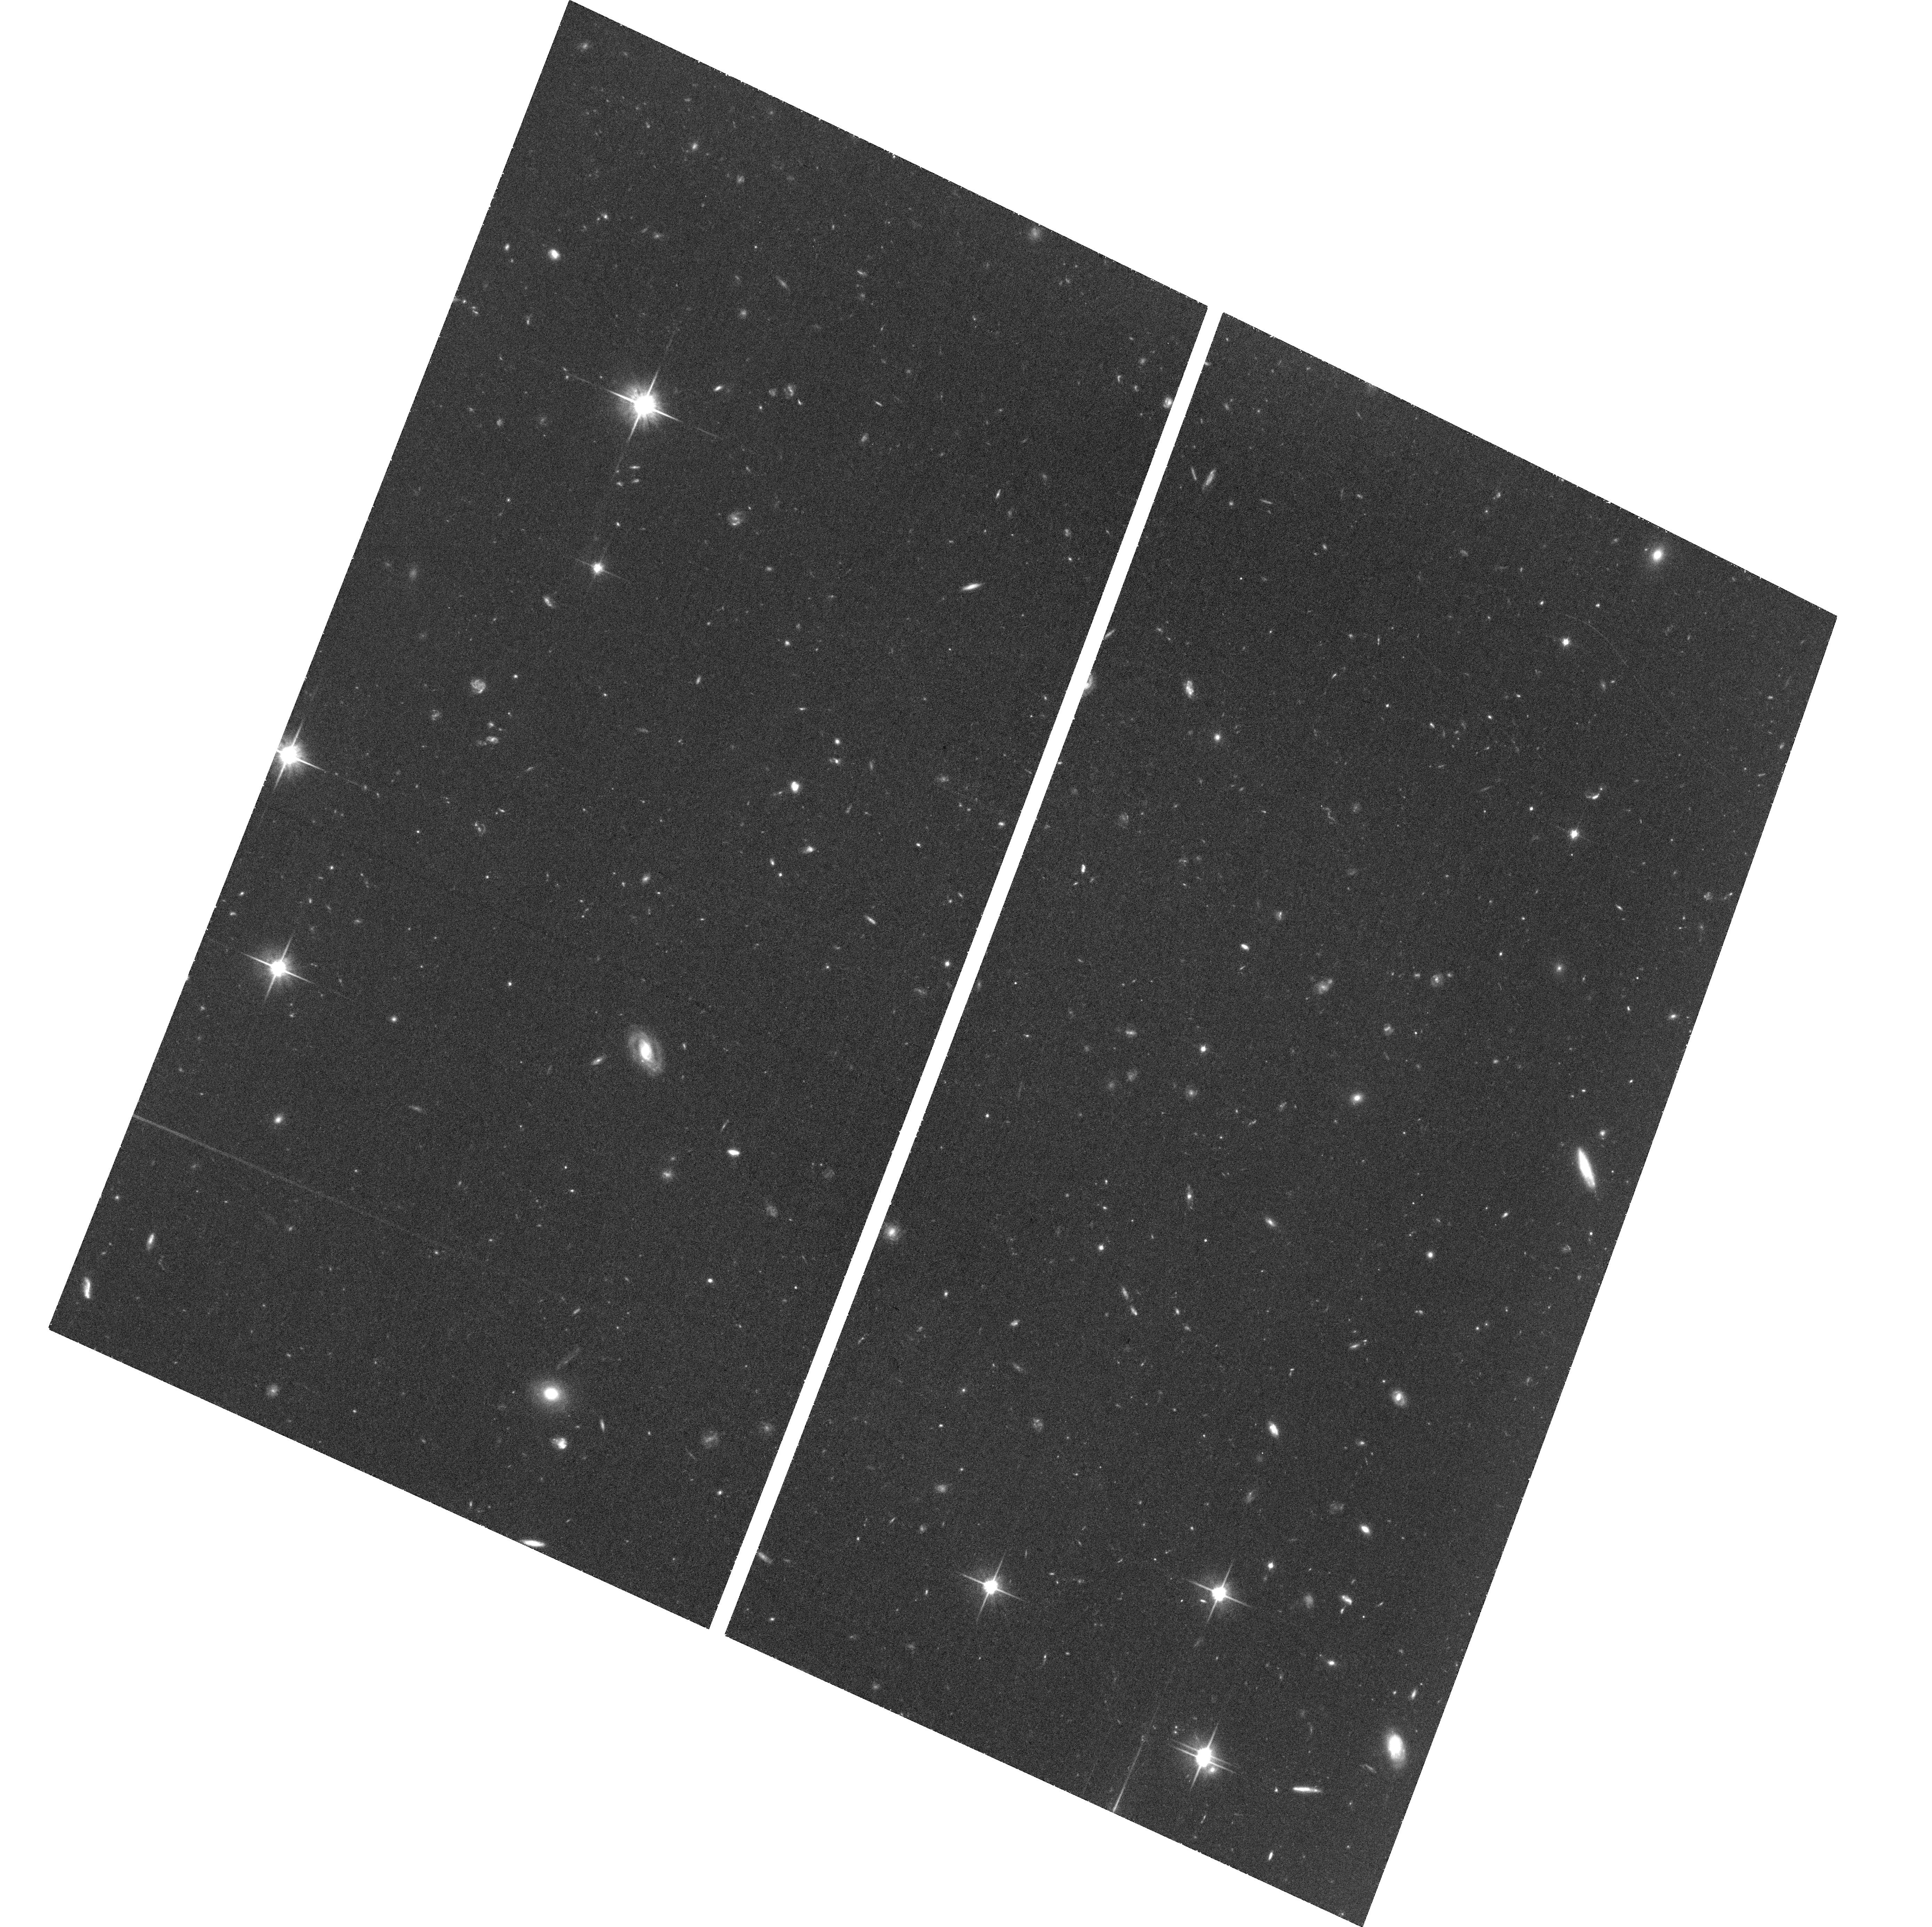
Target: BORG-0116+1425-747
Instrument: ACS/WFC
Filter: F814W
Exposure: 1.4 h
Observation ID: hst_14652_05_acs_wfc_f814w_jd8d05

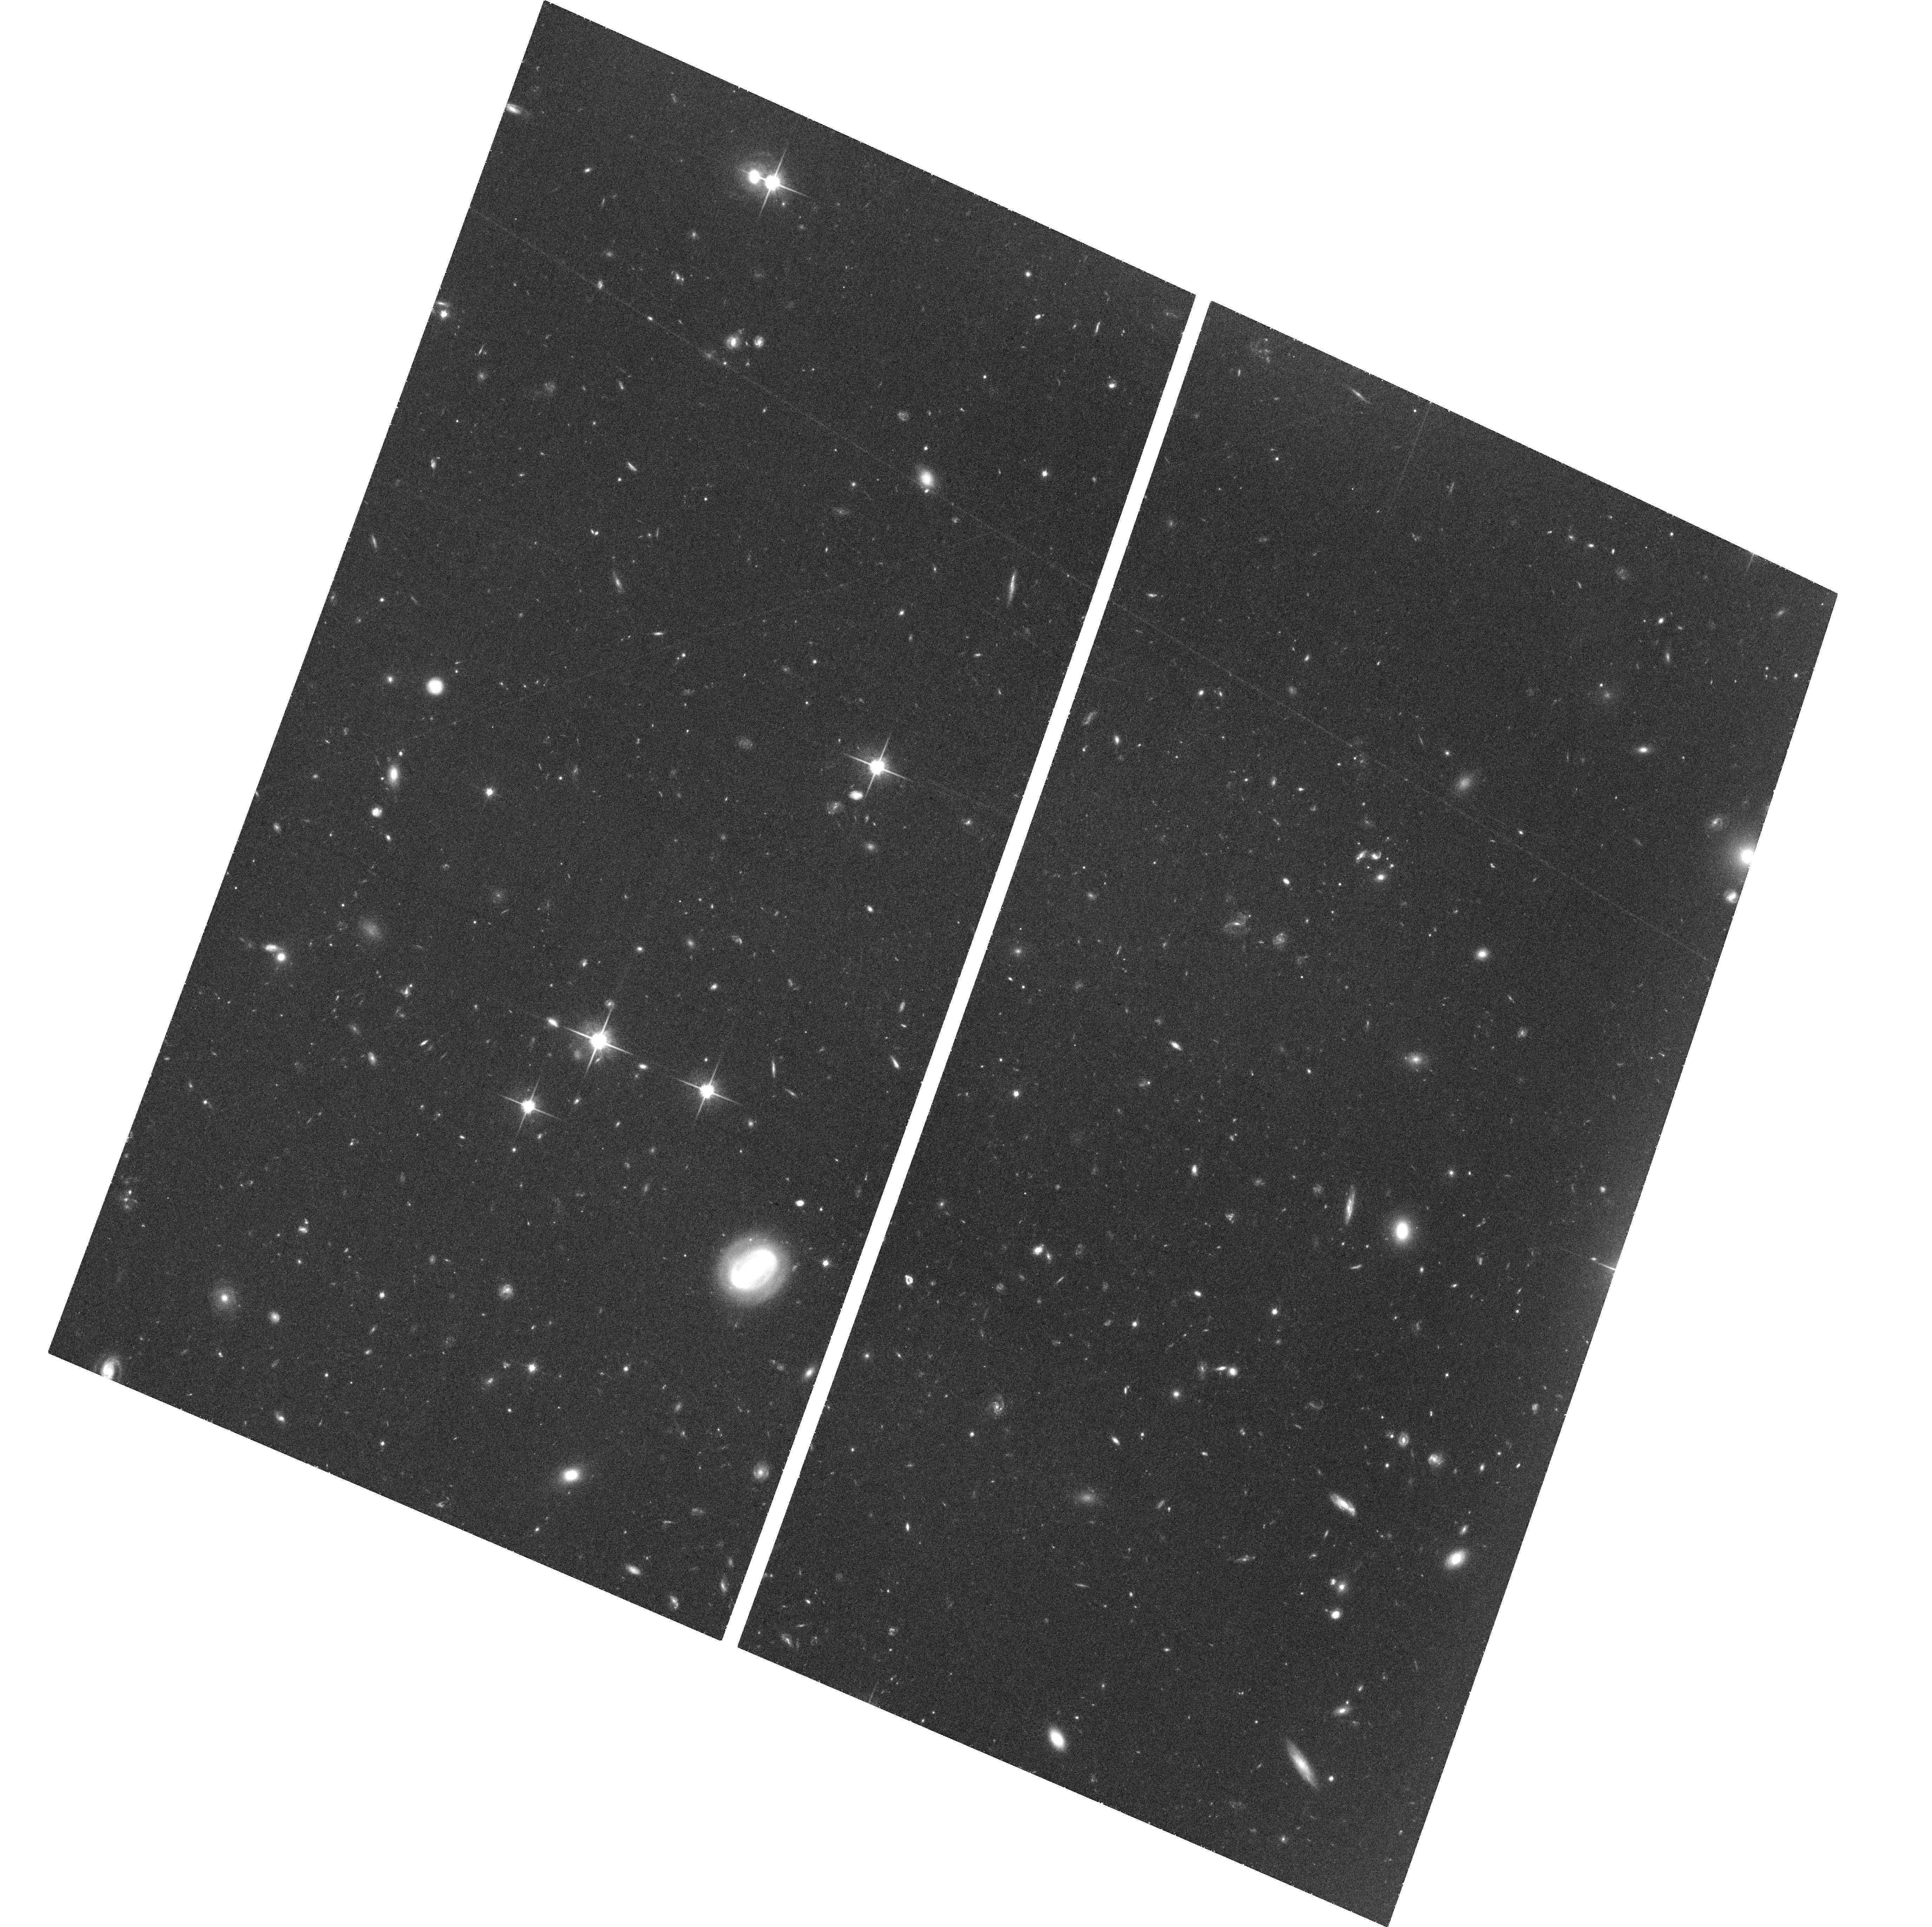
Target: BORG-2229-0945-548
Instrument: ACS/WFC
Filter: F814W
Exposure: 1.4 h
Observation ID: hst_14652_06_acs_wfc_f814w_jd8d06

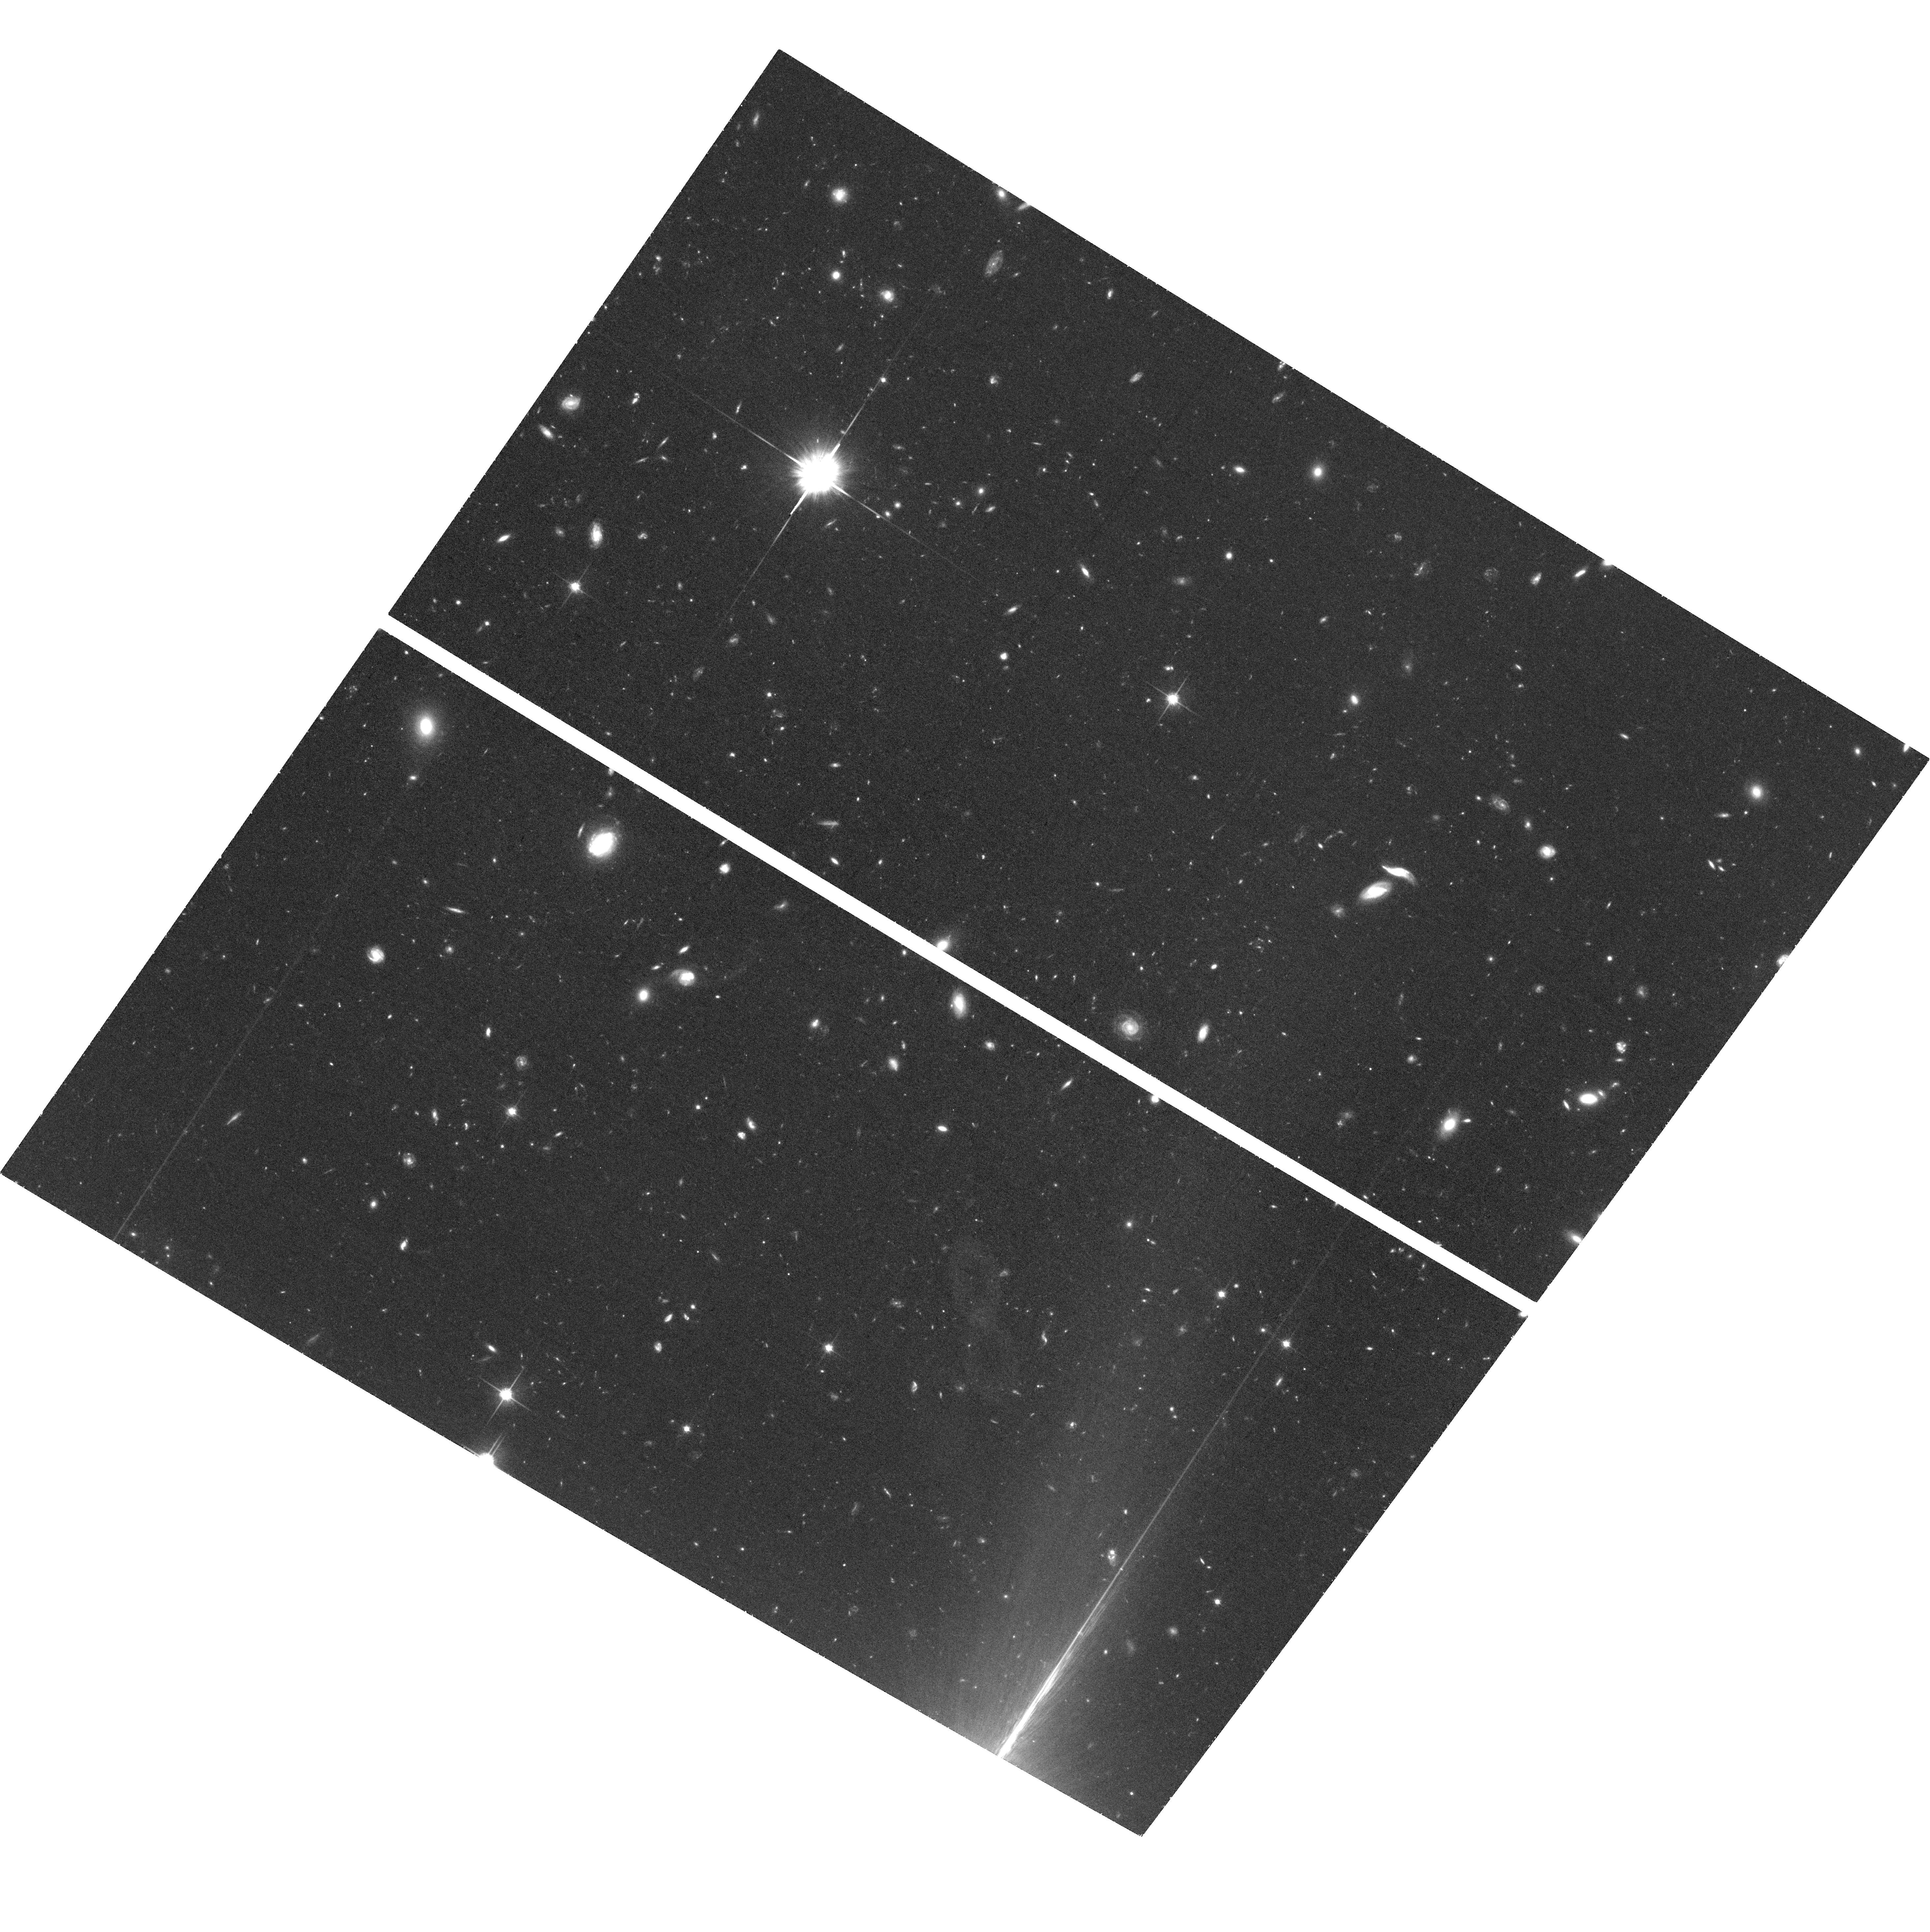
Target: BORG-1152+3402-912
Instrument: ACS/WFC
Filter: F814W
Exposure: 1.5 h
Observation ID: hst_14652_07_acs_wfc_f814w_jd8d07

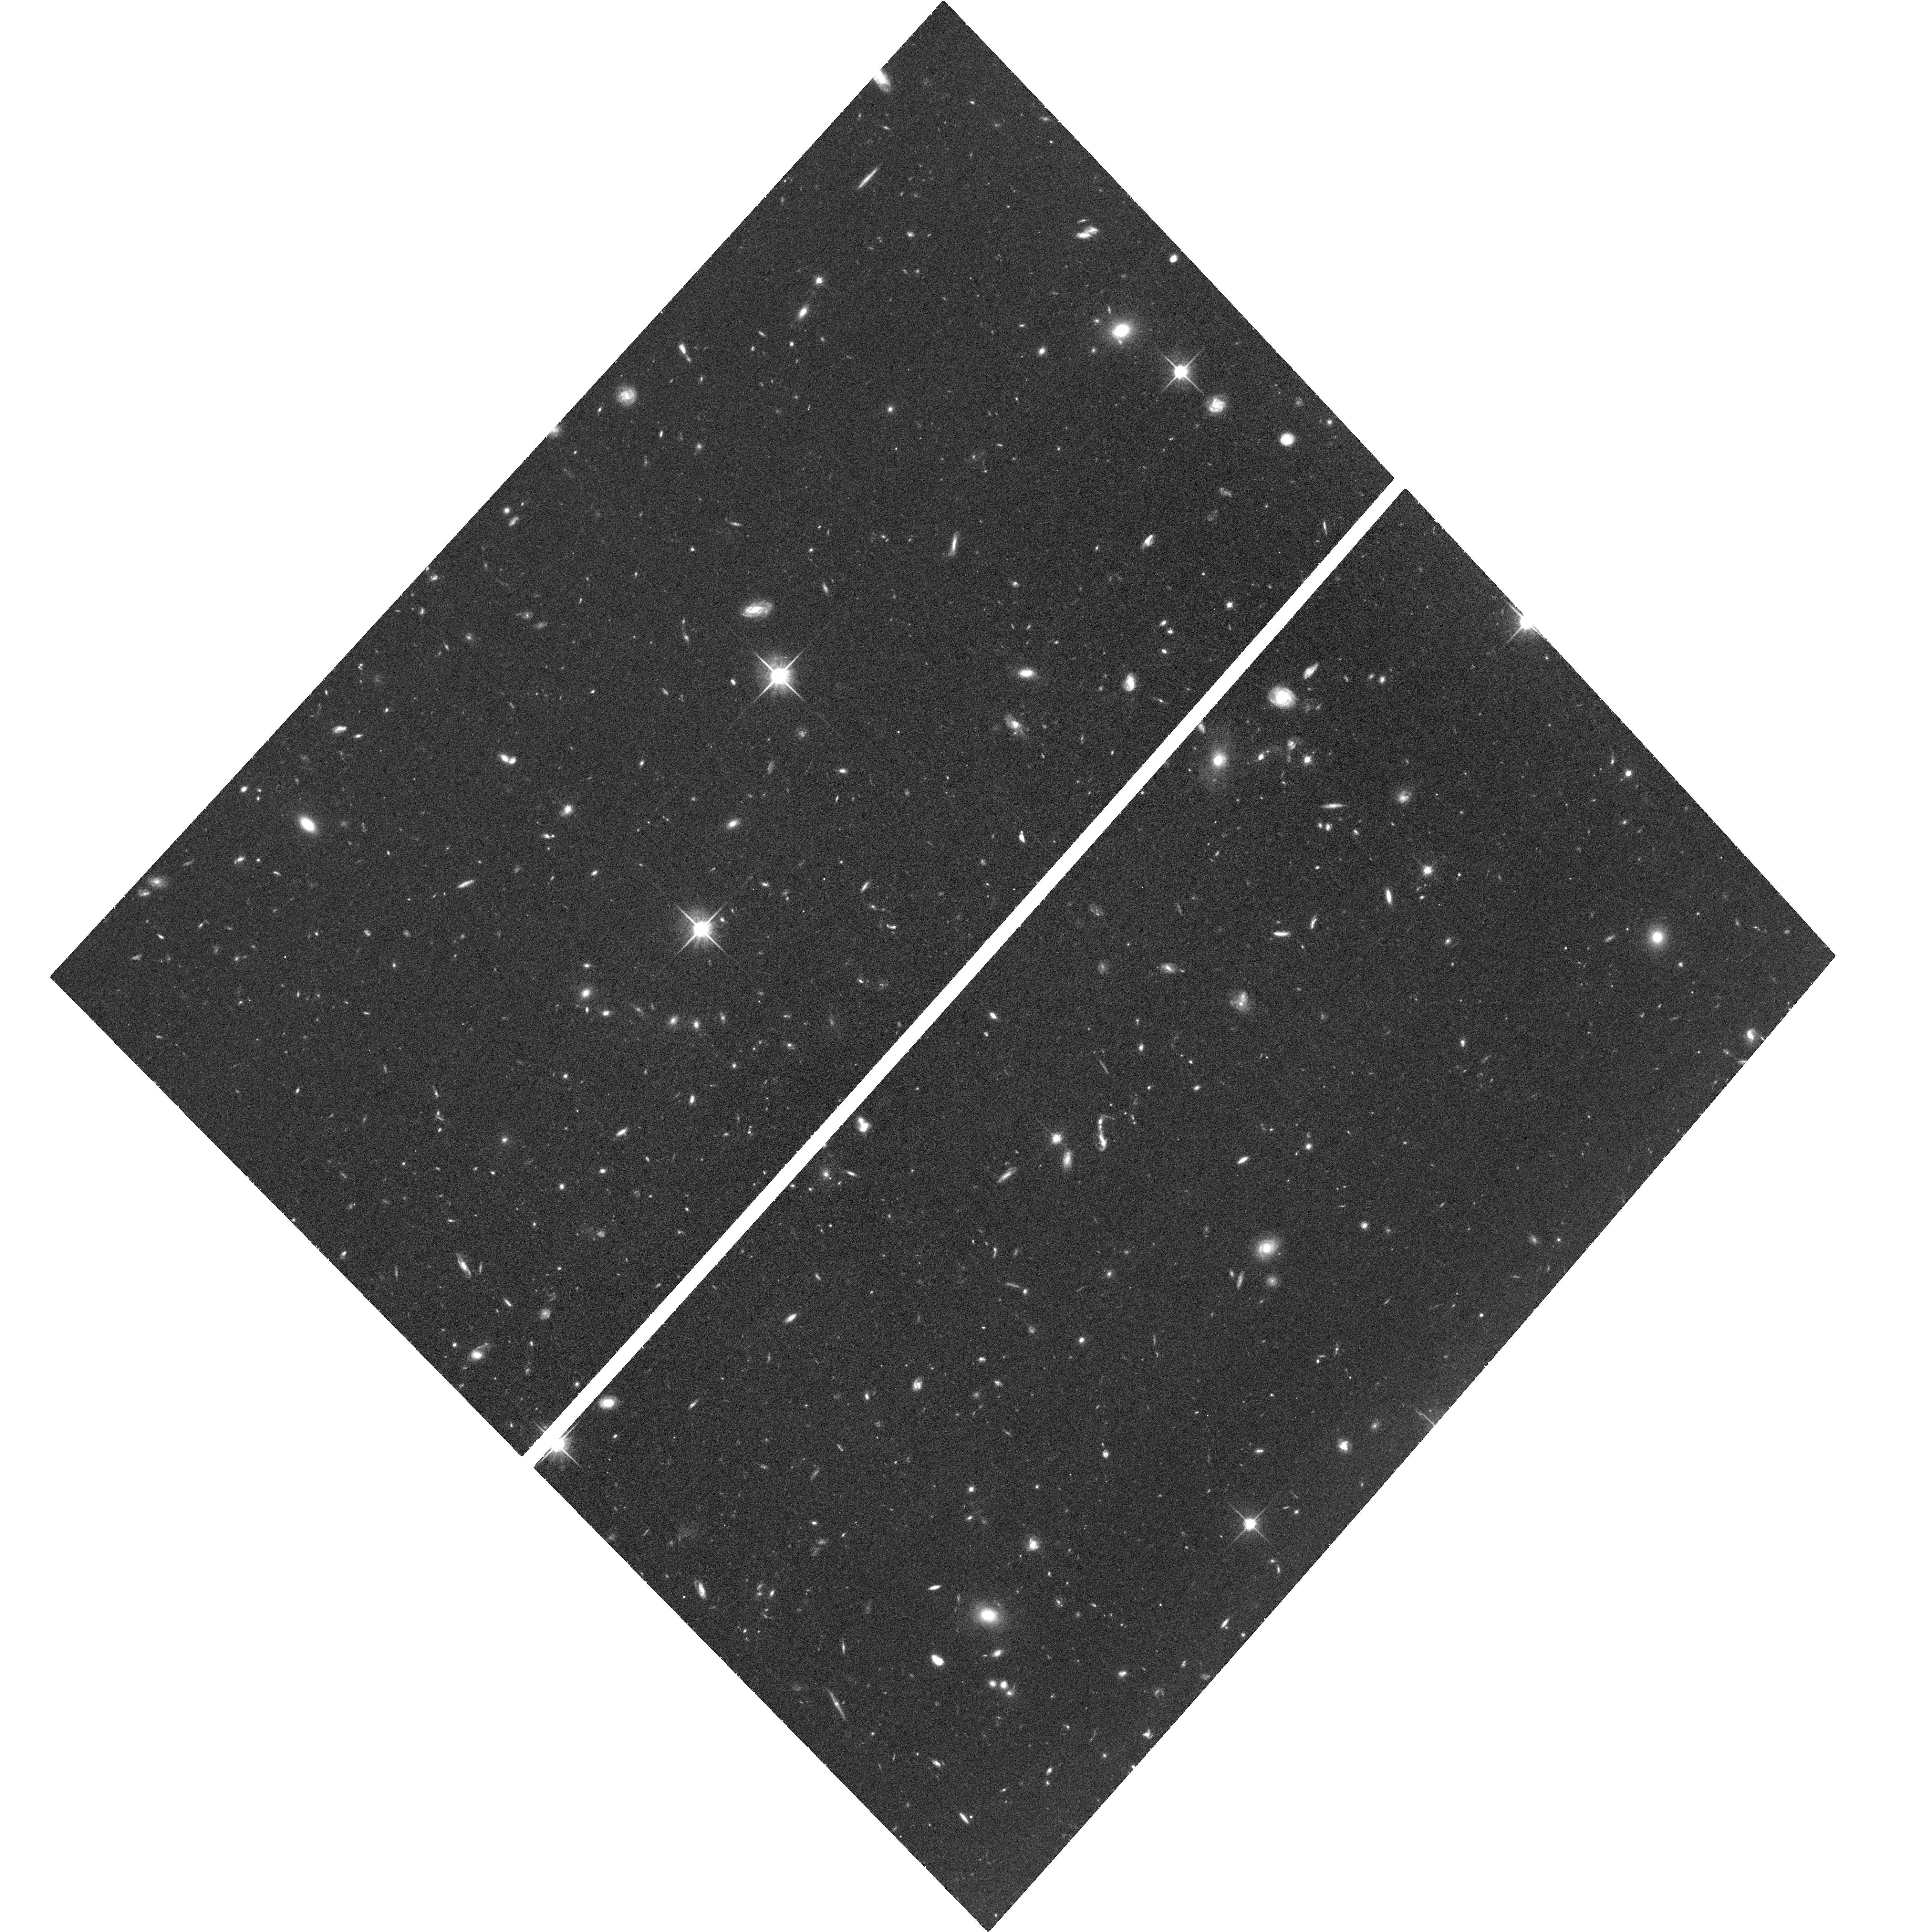
Target: SUPER-8-1
Instrument: ACS/WFC
Filter: F814W
Exposure: 1.5 h
Observation ID: hst_14652_01_acs_wfc_f814w_jd8d01

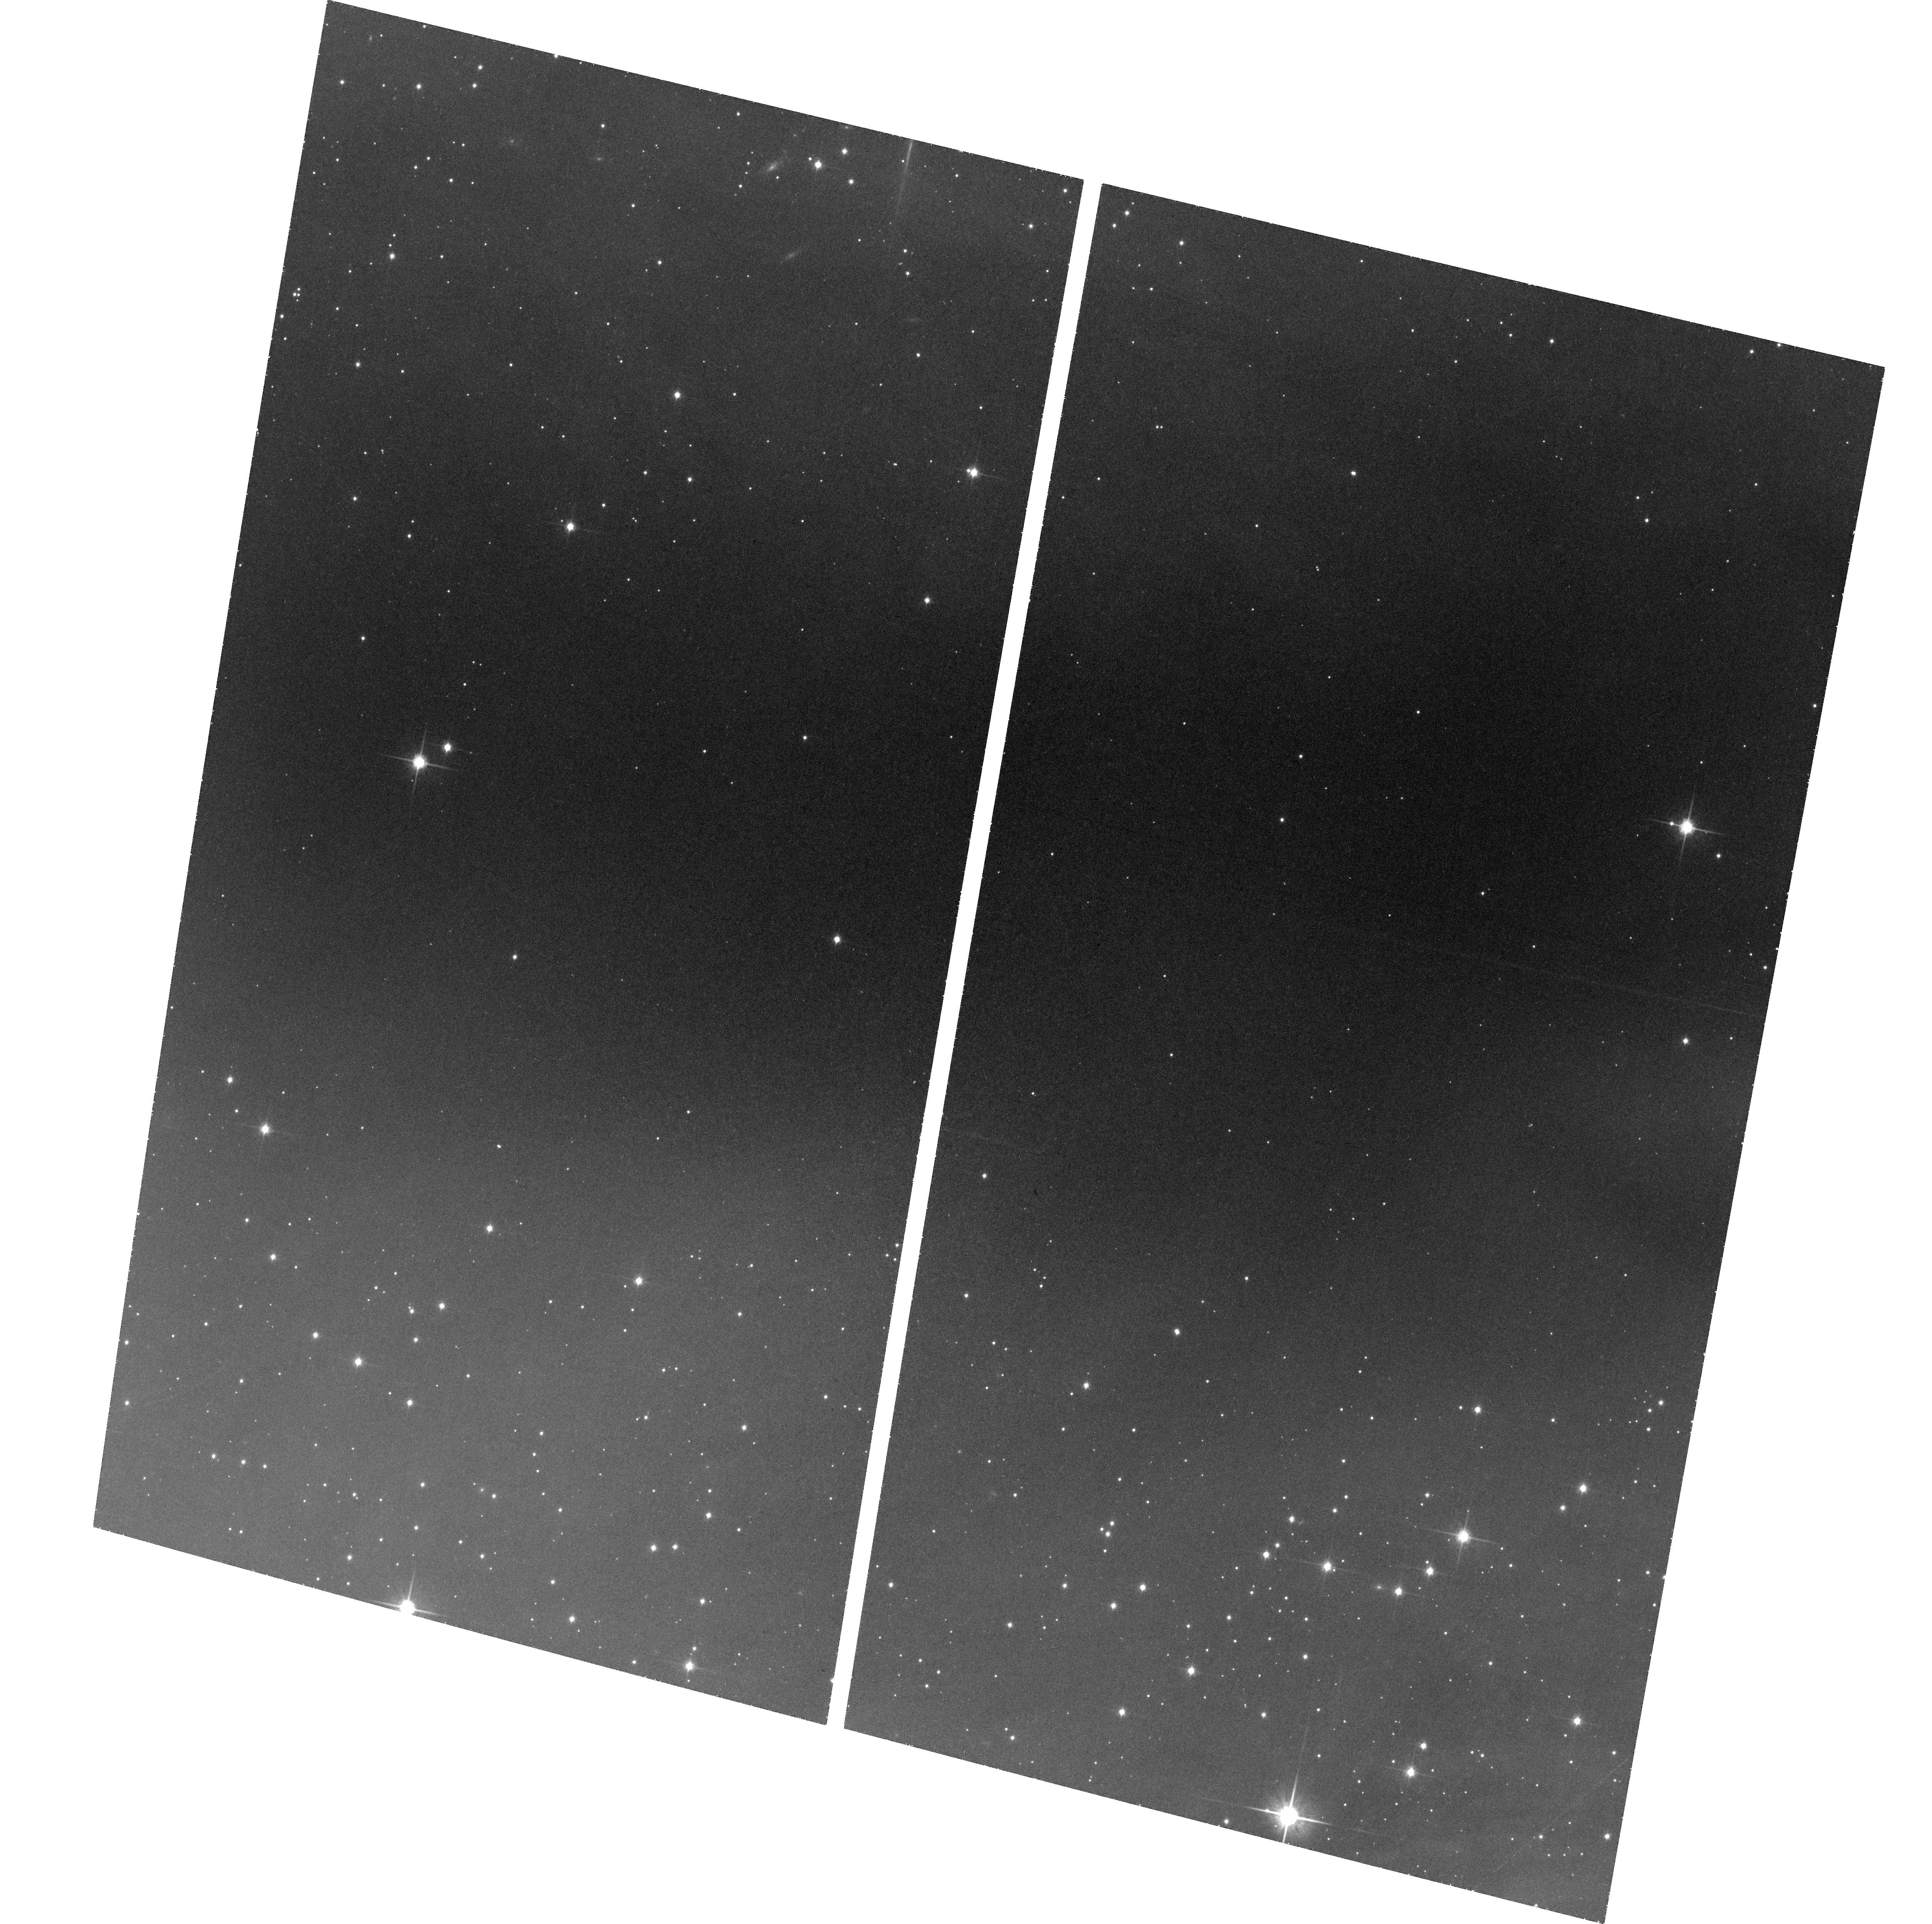
Target: SUPER-8-3
Instrument: ACS/WFC
Filter: F814W
Exposure: 1.5 h
Observation ID: hst_14652_03_acs_wfc_f814w_jd8d03

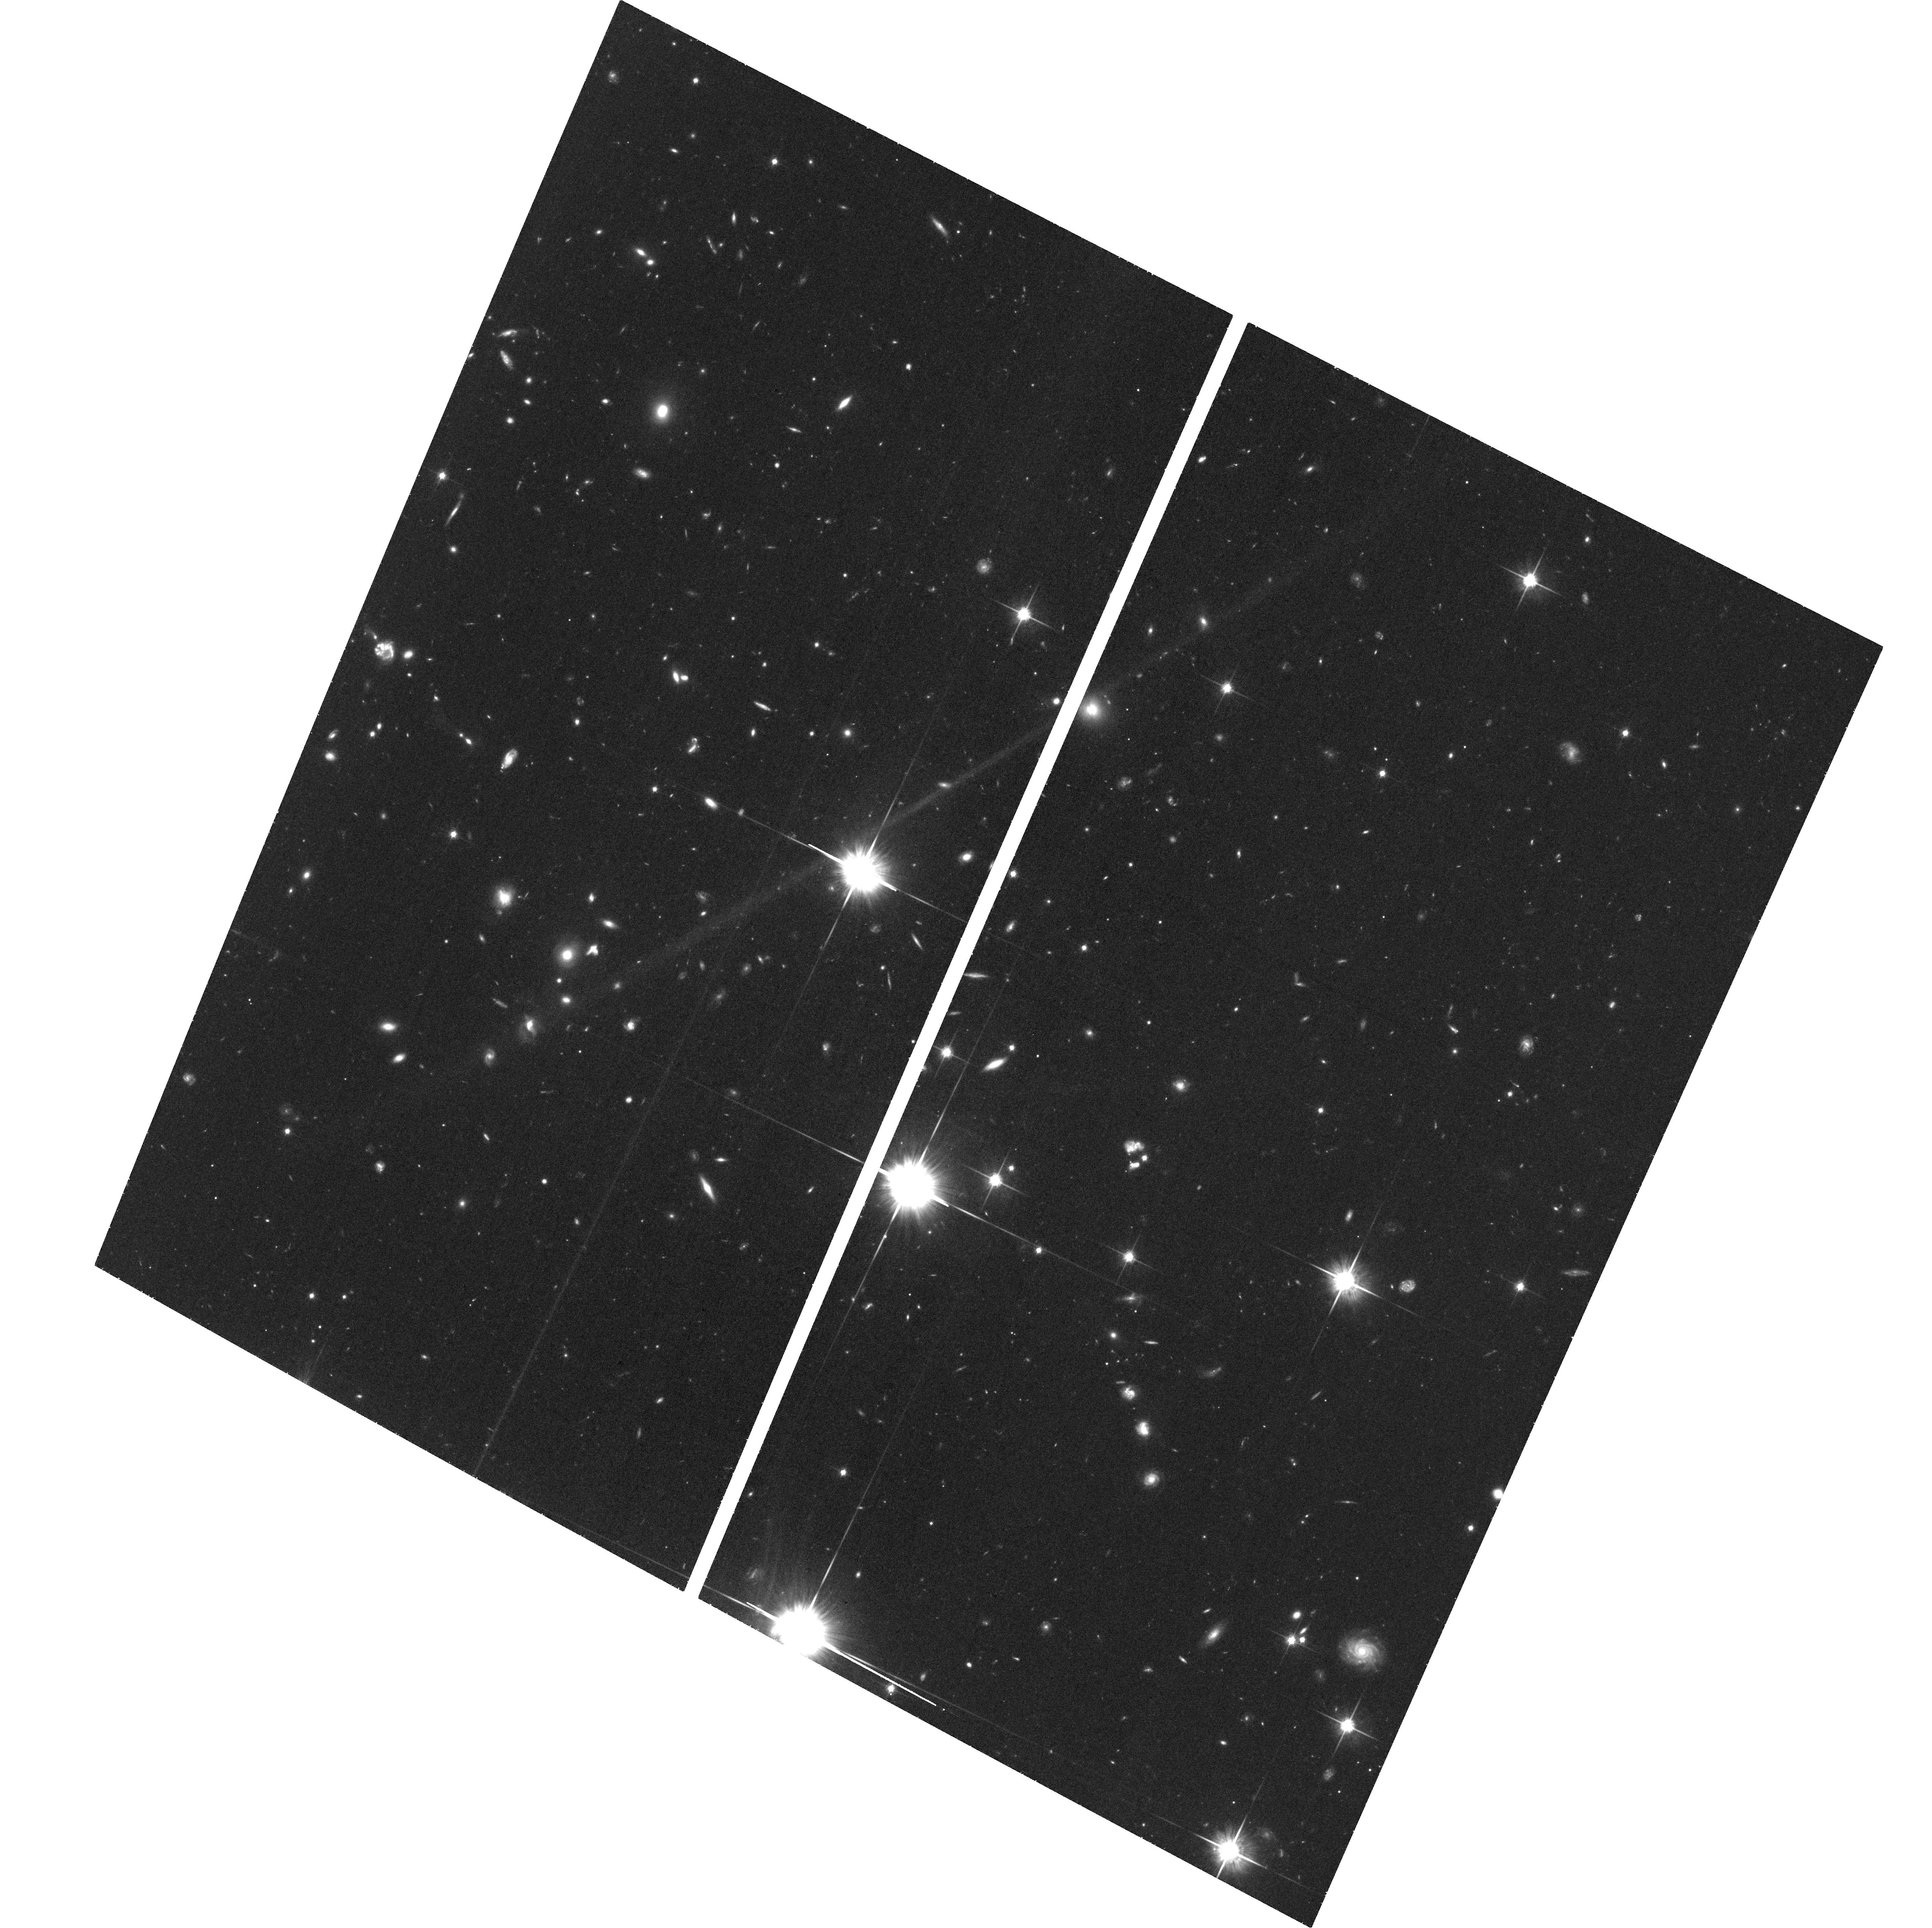
Target: BORG-0853+0310-145
Instrument: ACS/WFC
Filter: F814W
Exposure: 1.4 h
Observation ID: hst_14652_08_acs_wfc_f814w_jd8d08

Super-Eight: The brightest z~8 Galaxies (PI: Holwerda, Benne Willem)

What are the properties of the most massive z~8 galaxies ("Super-Eights") and how luminous can these galaxies become at that epoch? Answering these questions is challenging due to the rarity of luminous z~8 galaxies and the large field-to-field variations in their volume densities. Indeed, the full wide-area CANDELS program only shows 3 z~8 galaxy candidates brighter than 25.5 mag and all of these candidates conspicuously lie in the same CANDELS field (EGS). One of our strongest new probes for particularly luminous z~8 galaxies are the WFC3 Pure-Parallel (PP) programs. Particularly intriguing are 8 bright z~8 candidates in these observations. These candidates have similar luminosities as the 3 brightest z~8 candidates from CANDELS (all spectroscopically confirmed). However, the uncertain contamination levels at extreme bright end of z~8 selection mean that follow-up observations are critical. We propose highly-efficient pointed HST and Spitzer/IRAC observations to determine if these candidates are indeed at z~8. We estimate that anywhere from 50 to 100% of the targeted sources will be confirmed to be at z~8 based on our results from CANDELS. The estimate is very uncertain due to very large cosmic variance in the CANDELS result and contamination from rare low-redshift sources. When combined with CANDELS, our observations would provide us the strongest current constraints on the volume density of bright, massive galaxies in the early Universe (serving as a guide to models of their build-up) and also provide valuable targets for future spectroscopy (e.g. with JWST), useful for probing the ionization state of the IGM.